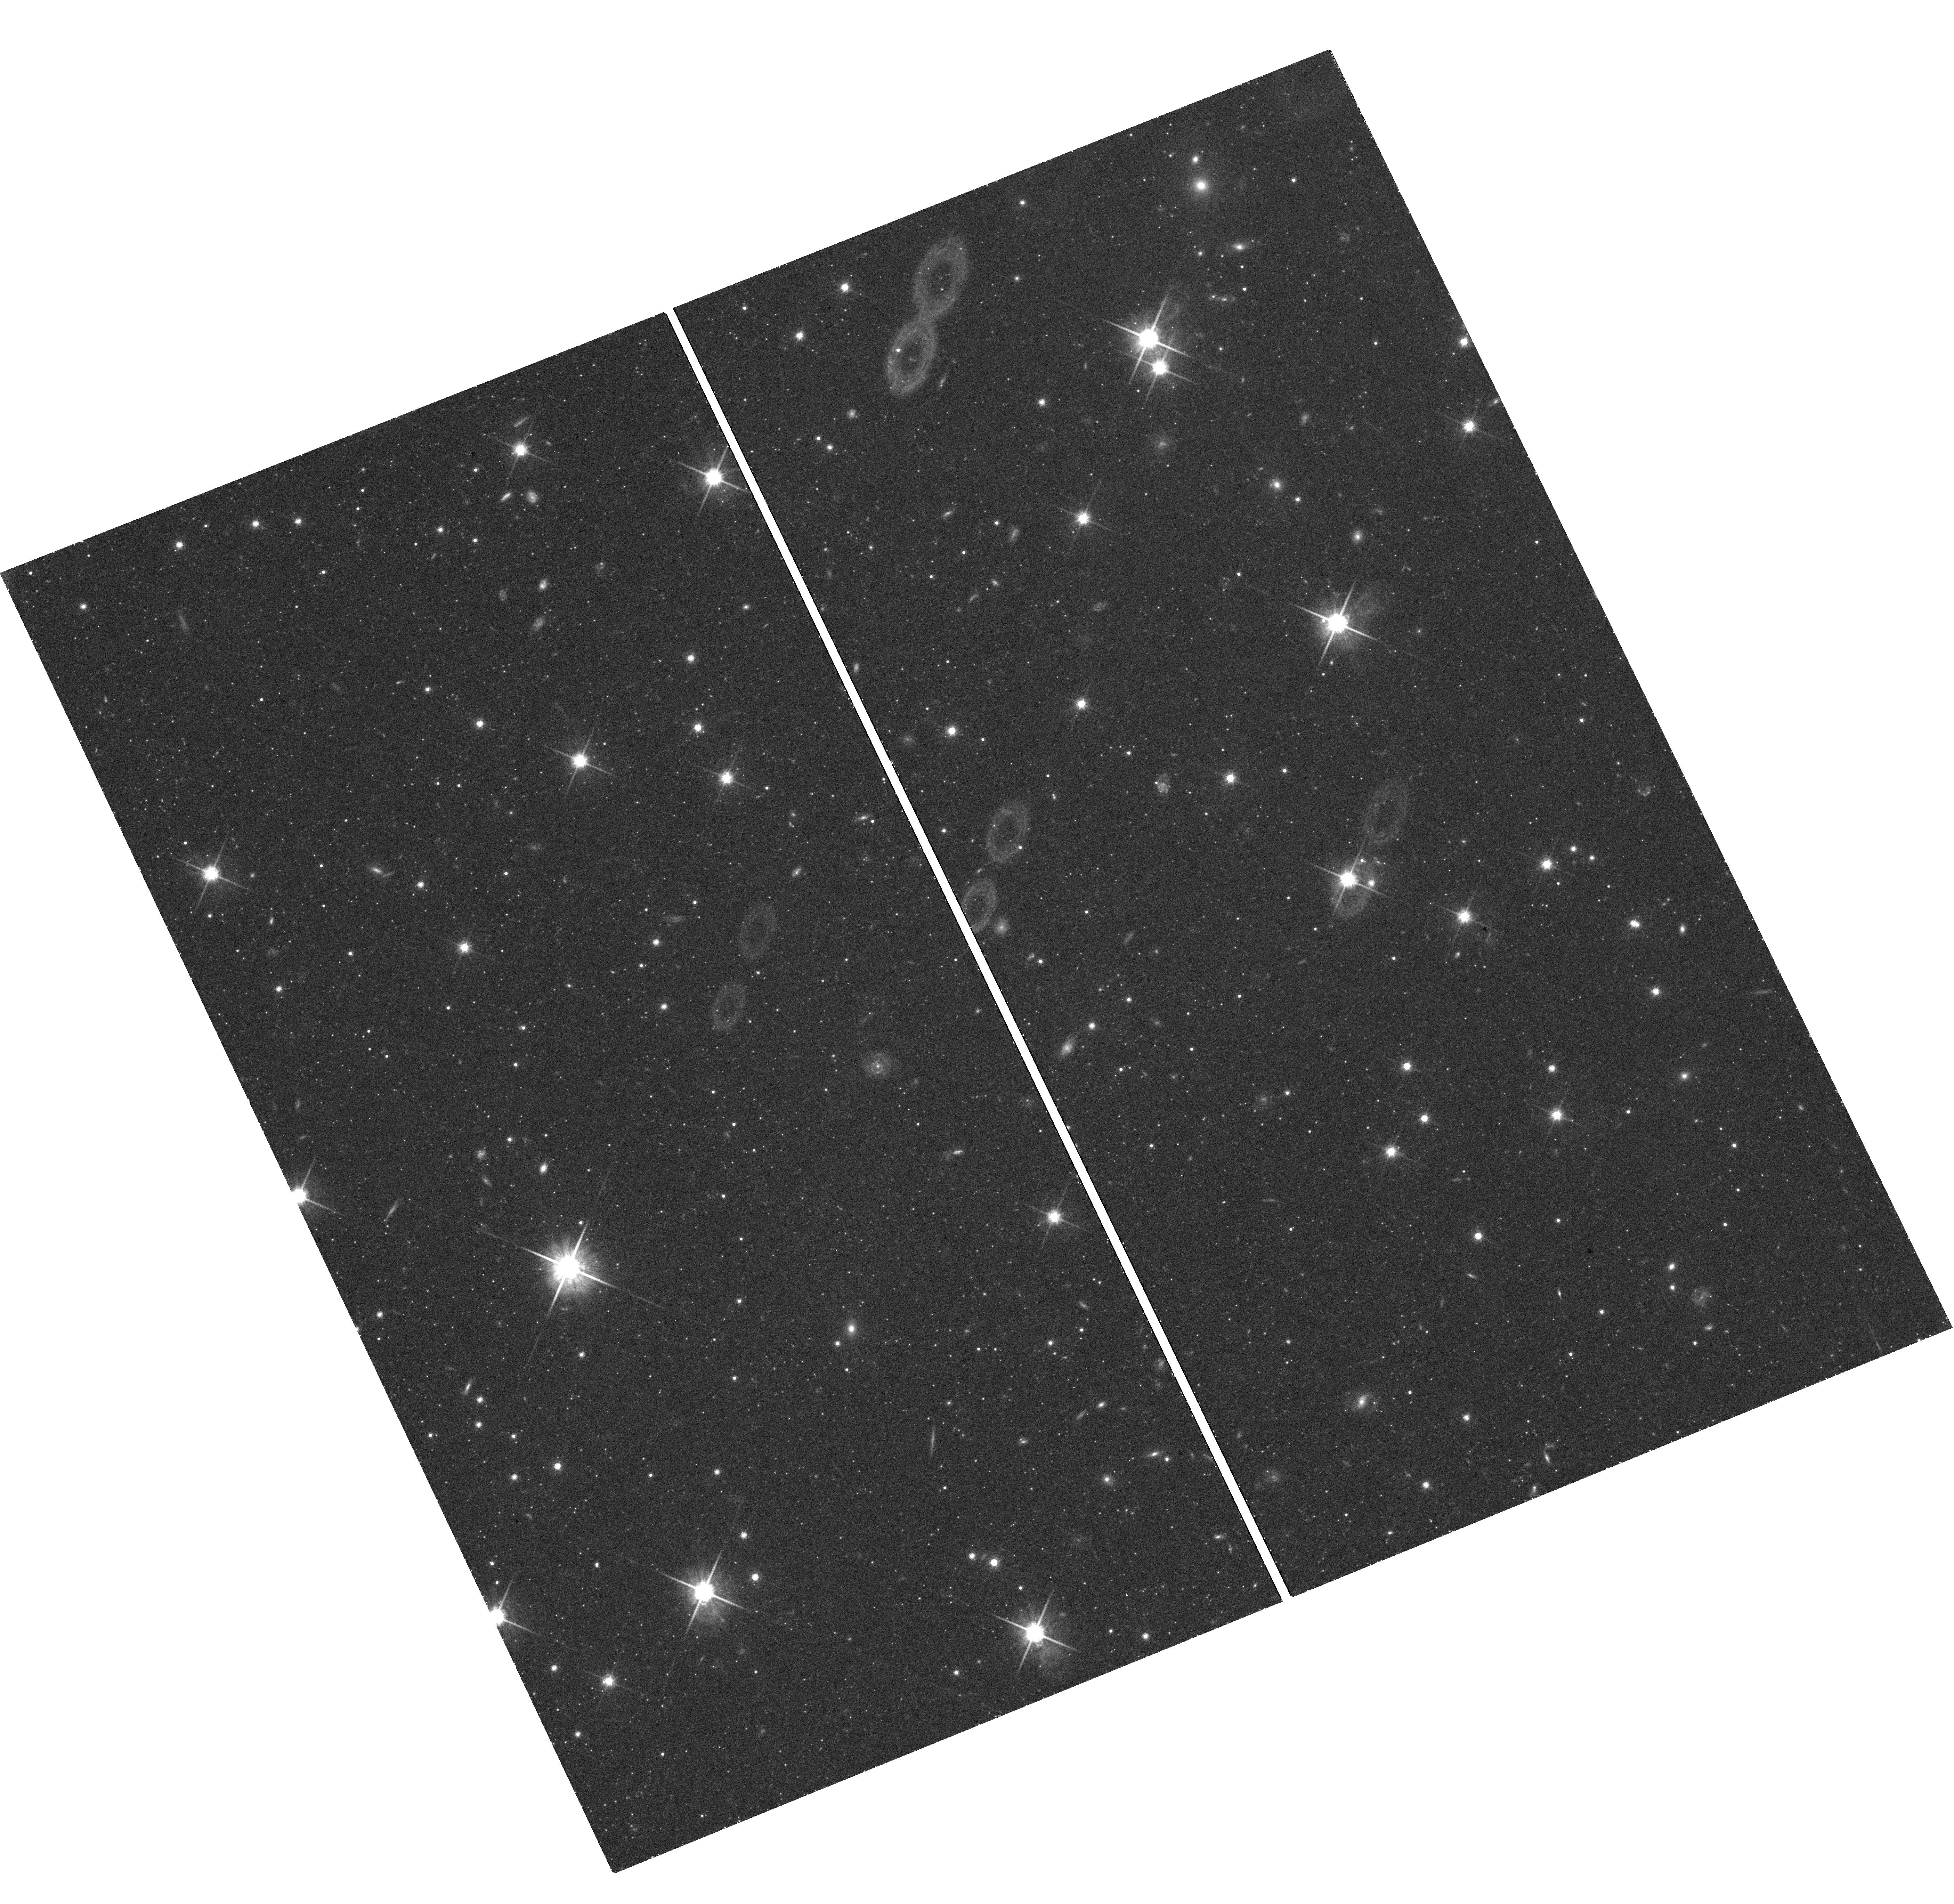
Target: NGC-5128-F8. Instrument: WFC3/UVIS. Filter: F814W. Exposure: 40 min. Observation ID: hst_12964_04_wfc3_uvis_f814w_ibyp04

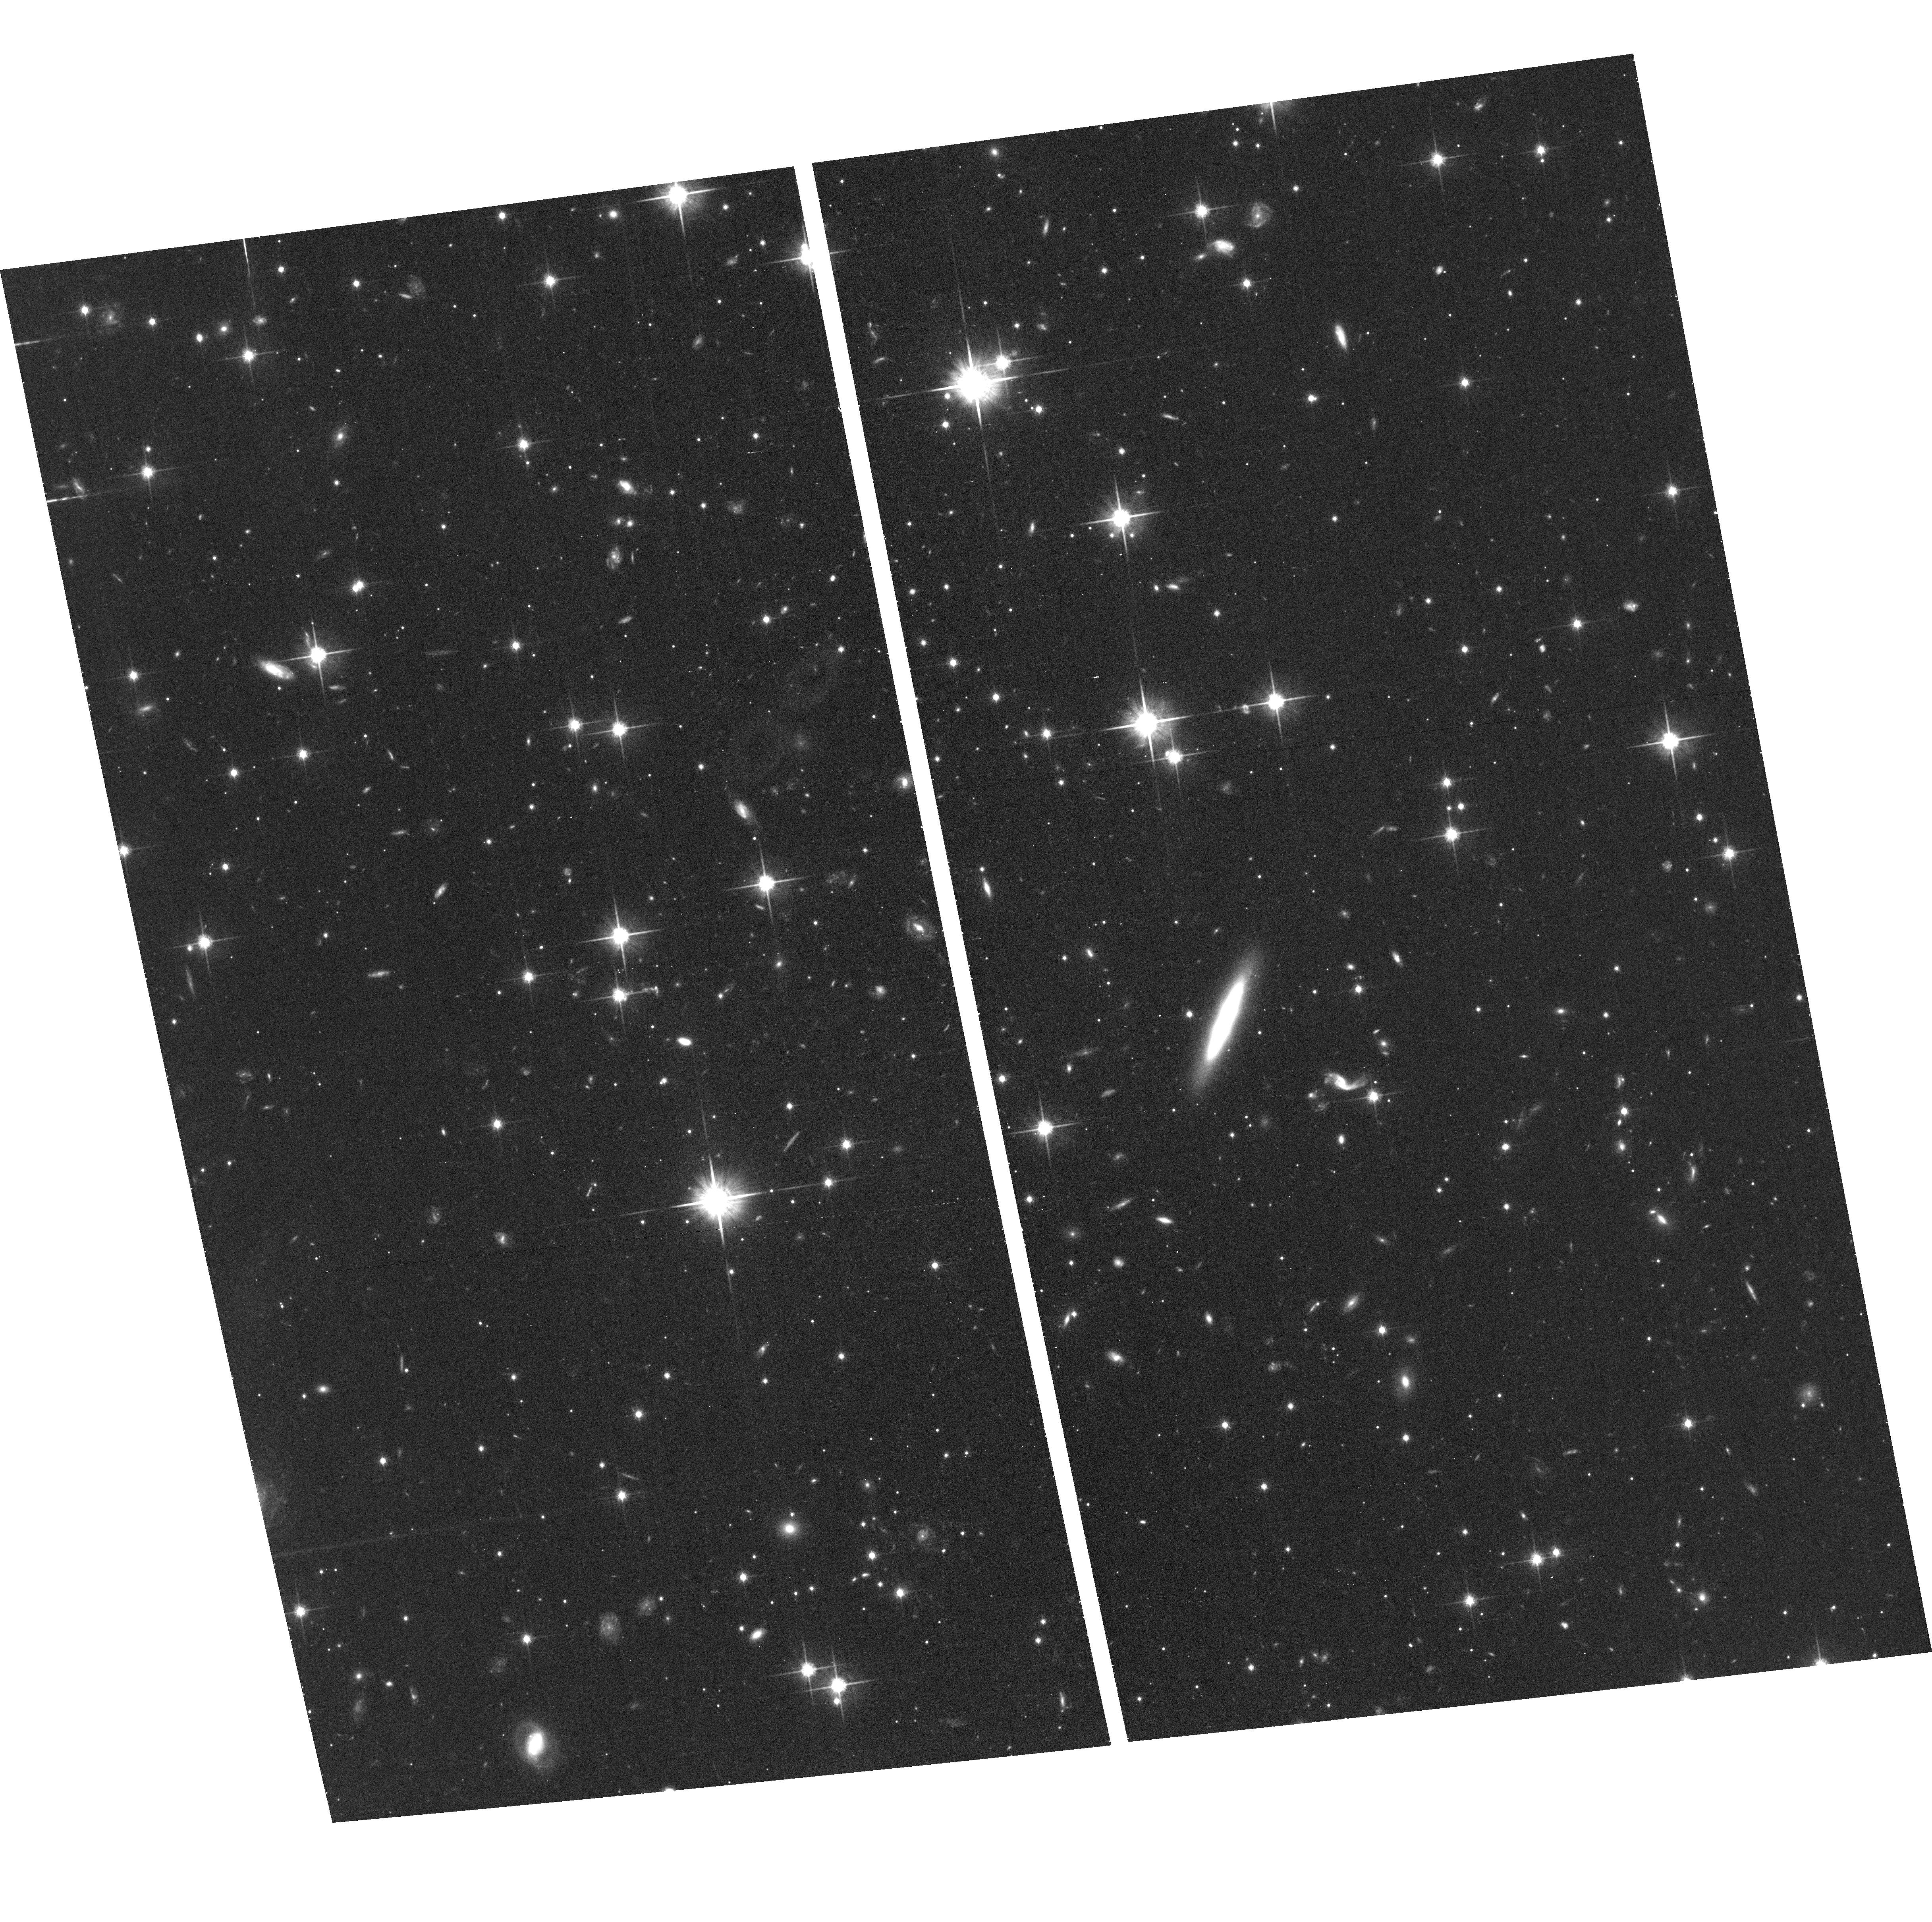
Target: NGC-5128-F7. Instrument: ACS/WFC. Filter: F814W. Exposure: 36 min. Observation ID: hst_12964_03_acs_wfc_f814w_jbyp03

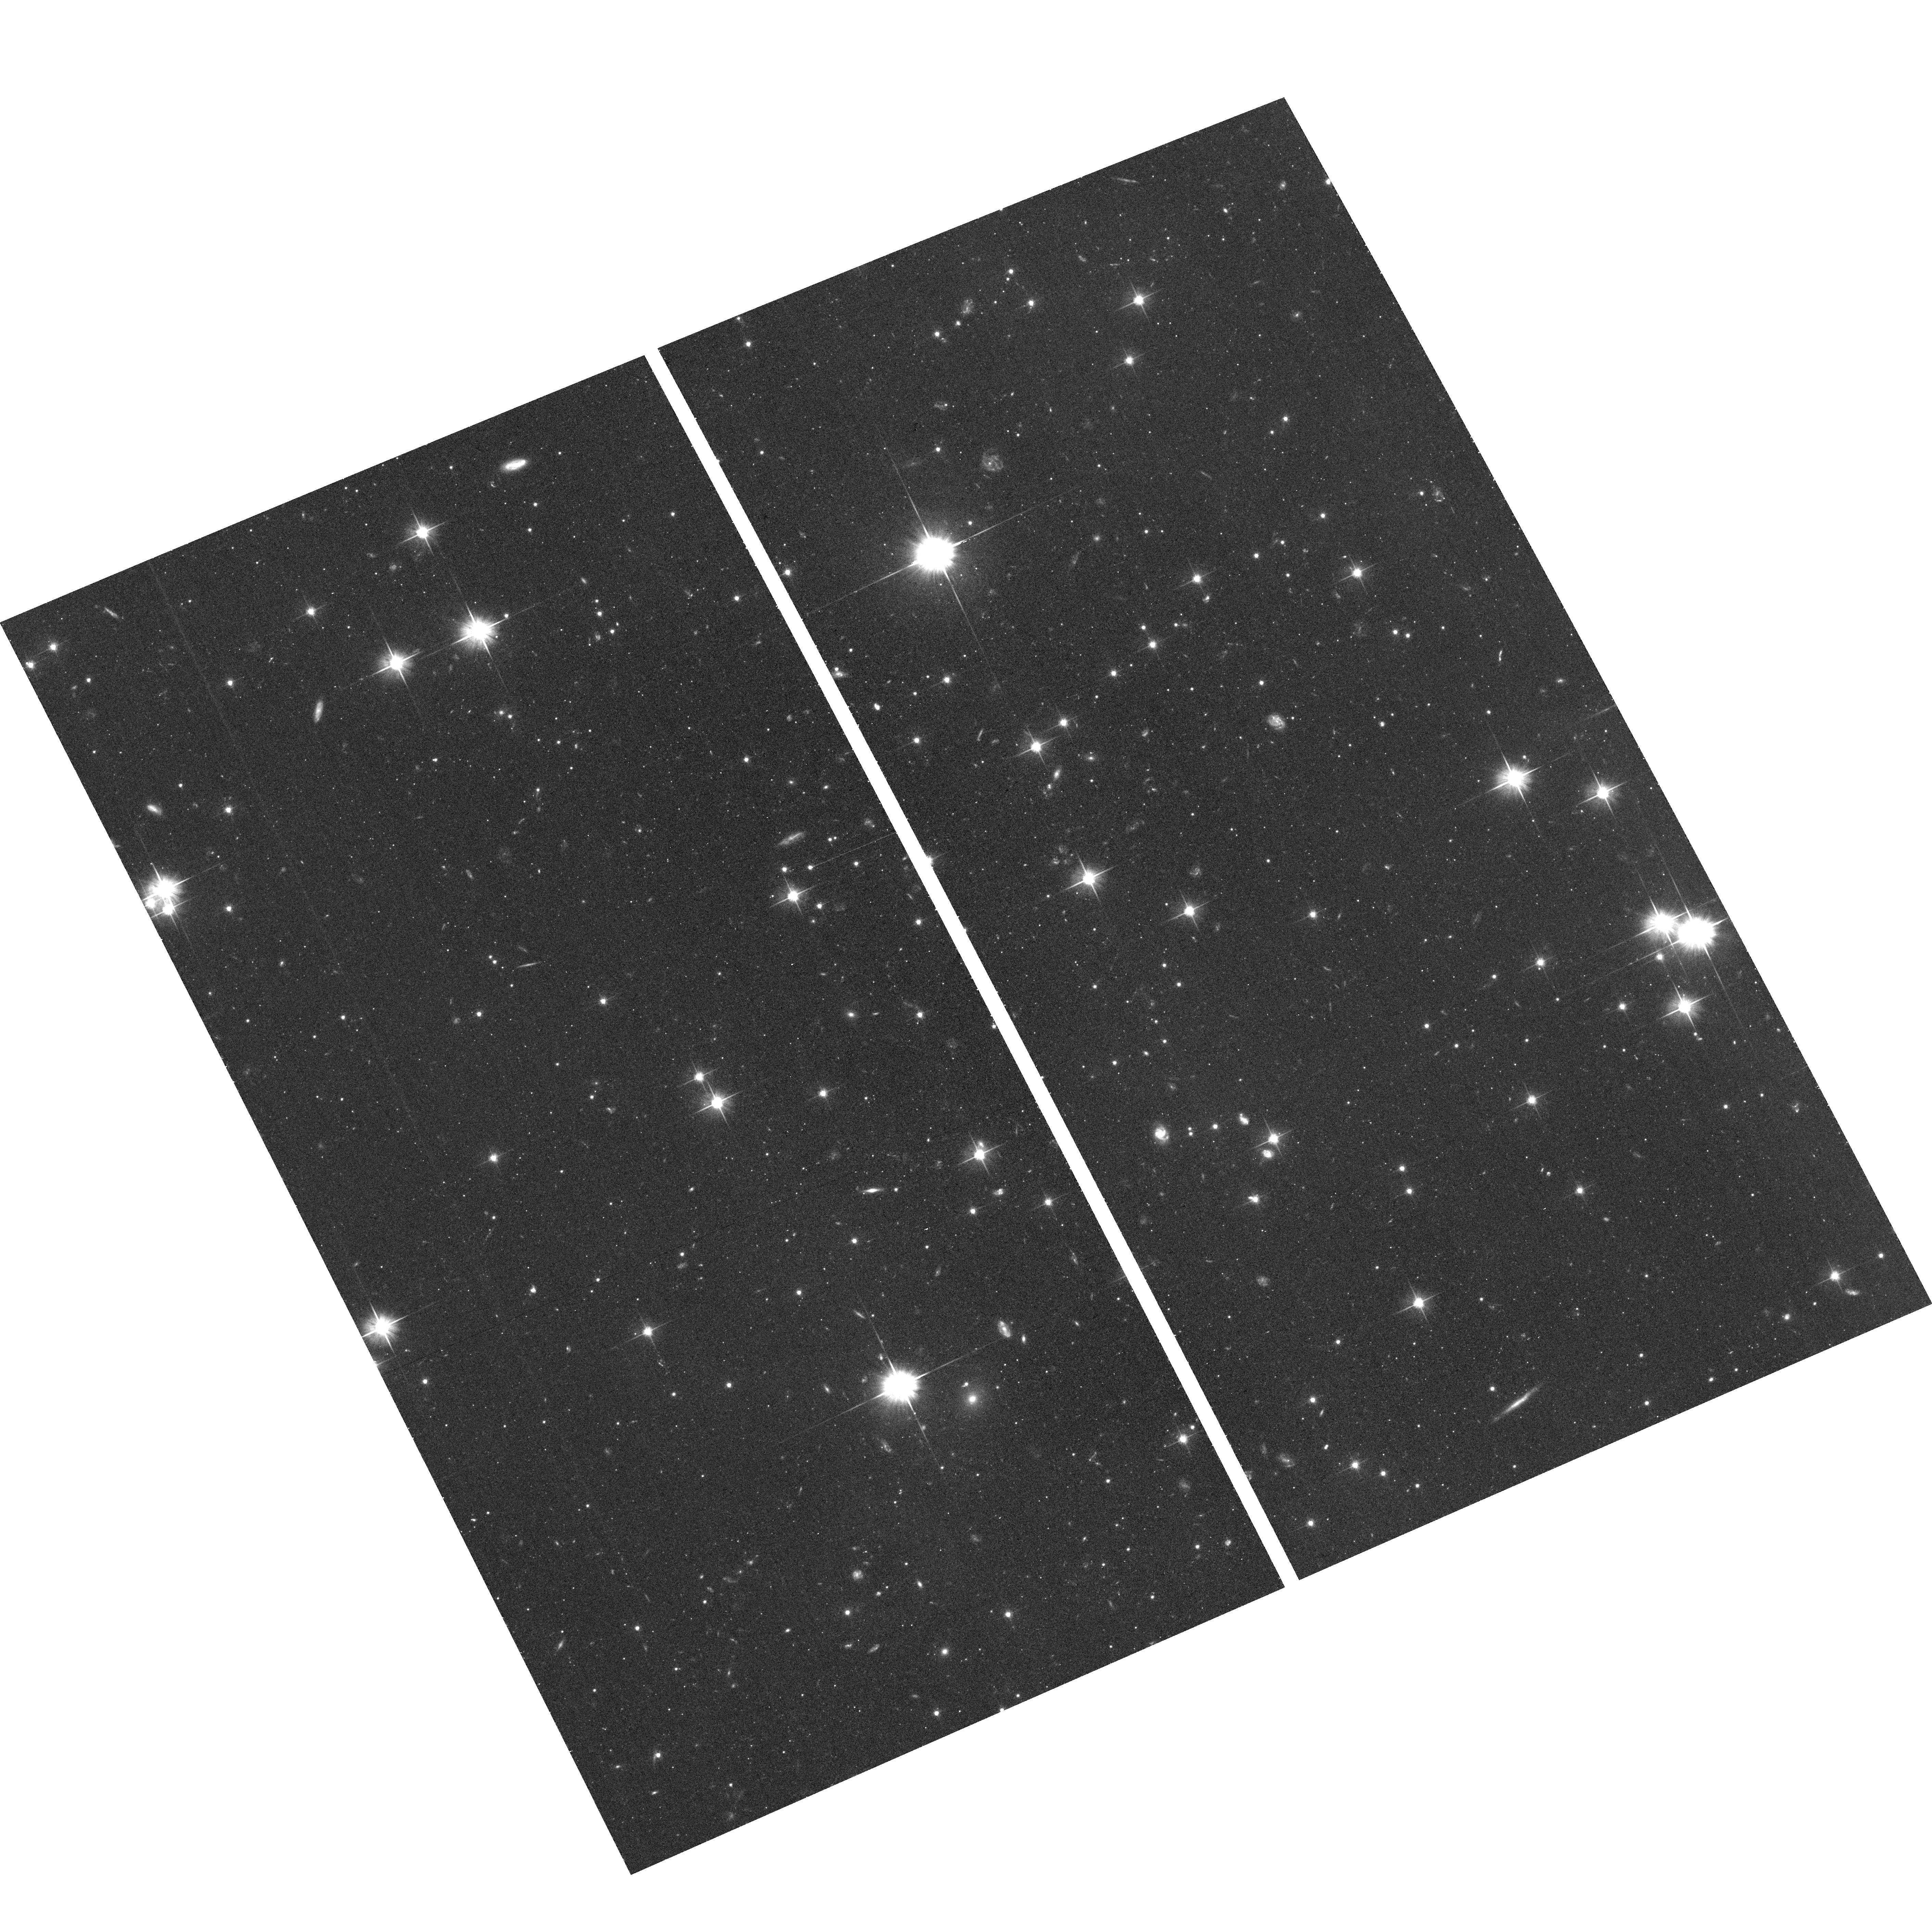
Target: NGC-5128-F6. Instrument: ACS/WFC. Filter: F606W. Exposure: 38 min. Observation ID: hst_12964_02_acs_wfc_f606w_jbyp02

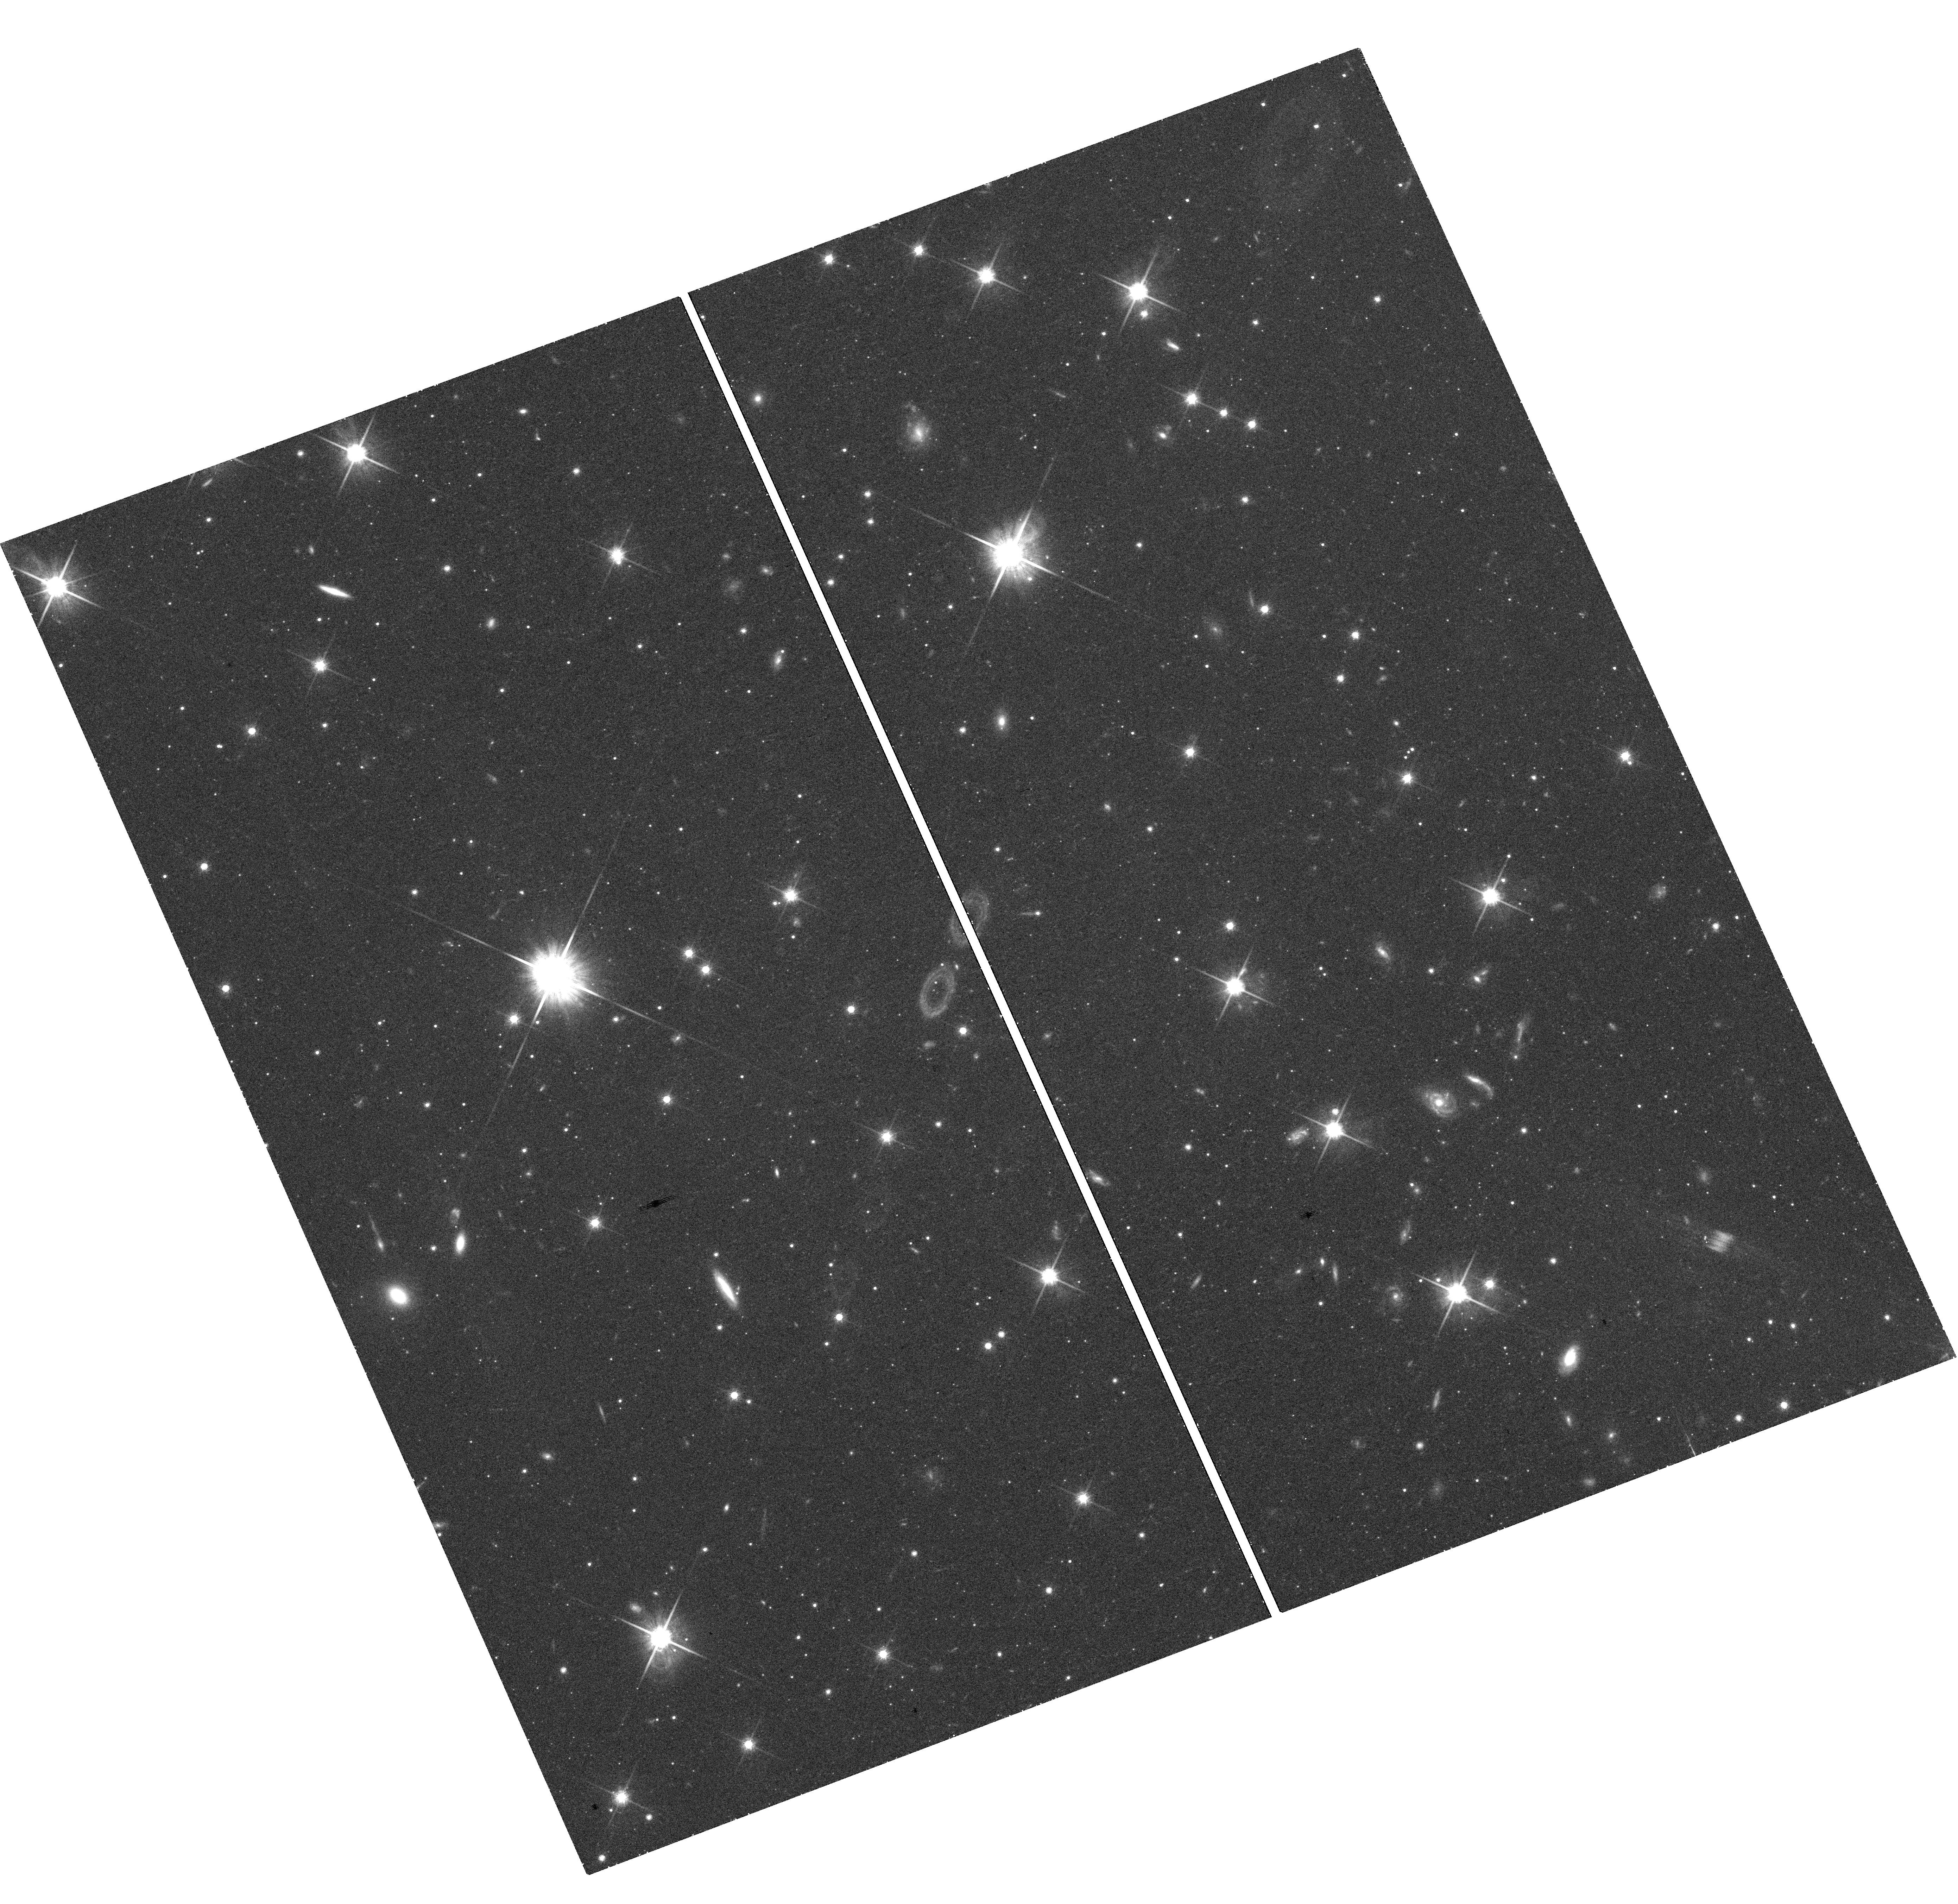
Target: NGC-5128-F5. Instrument: WFC3/UVIS. Filter: F814W. Exposure: 40 min. Observation ID: hst_12964_01_wfc3_uvis_f814w_ibyp01

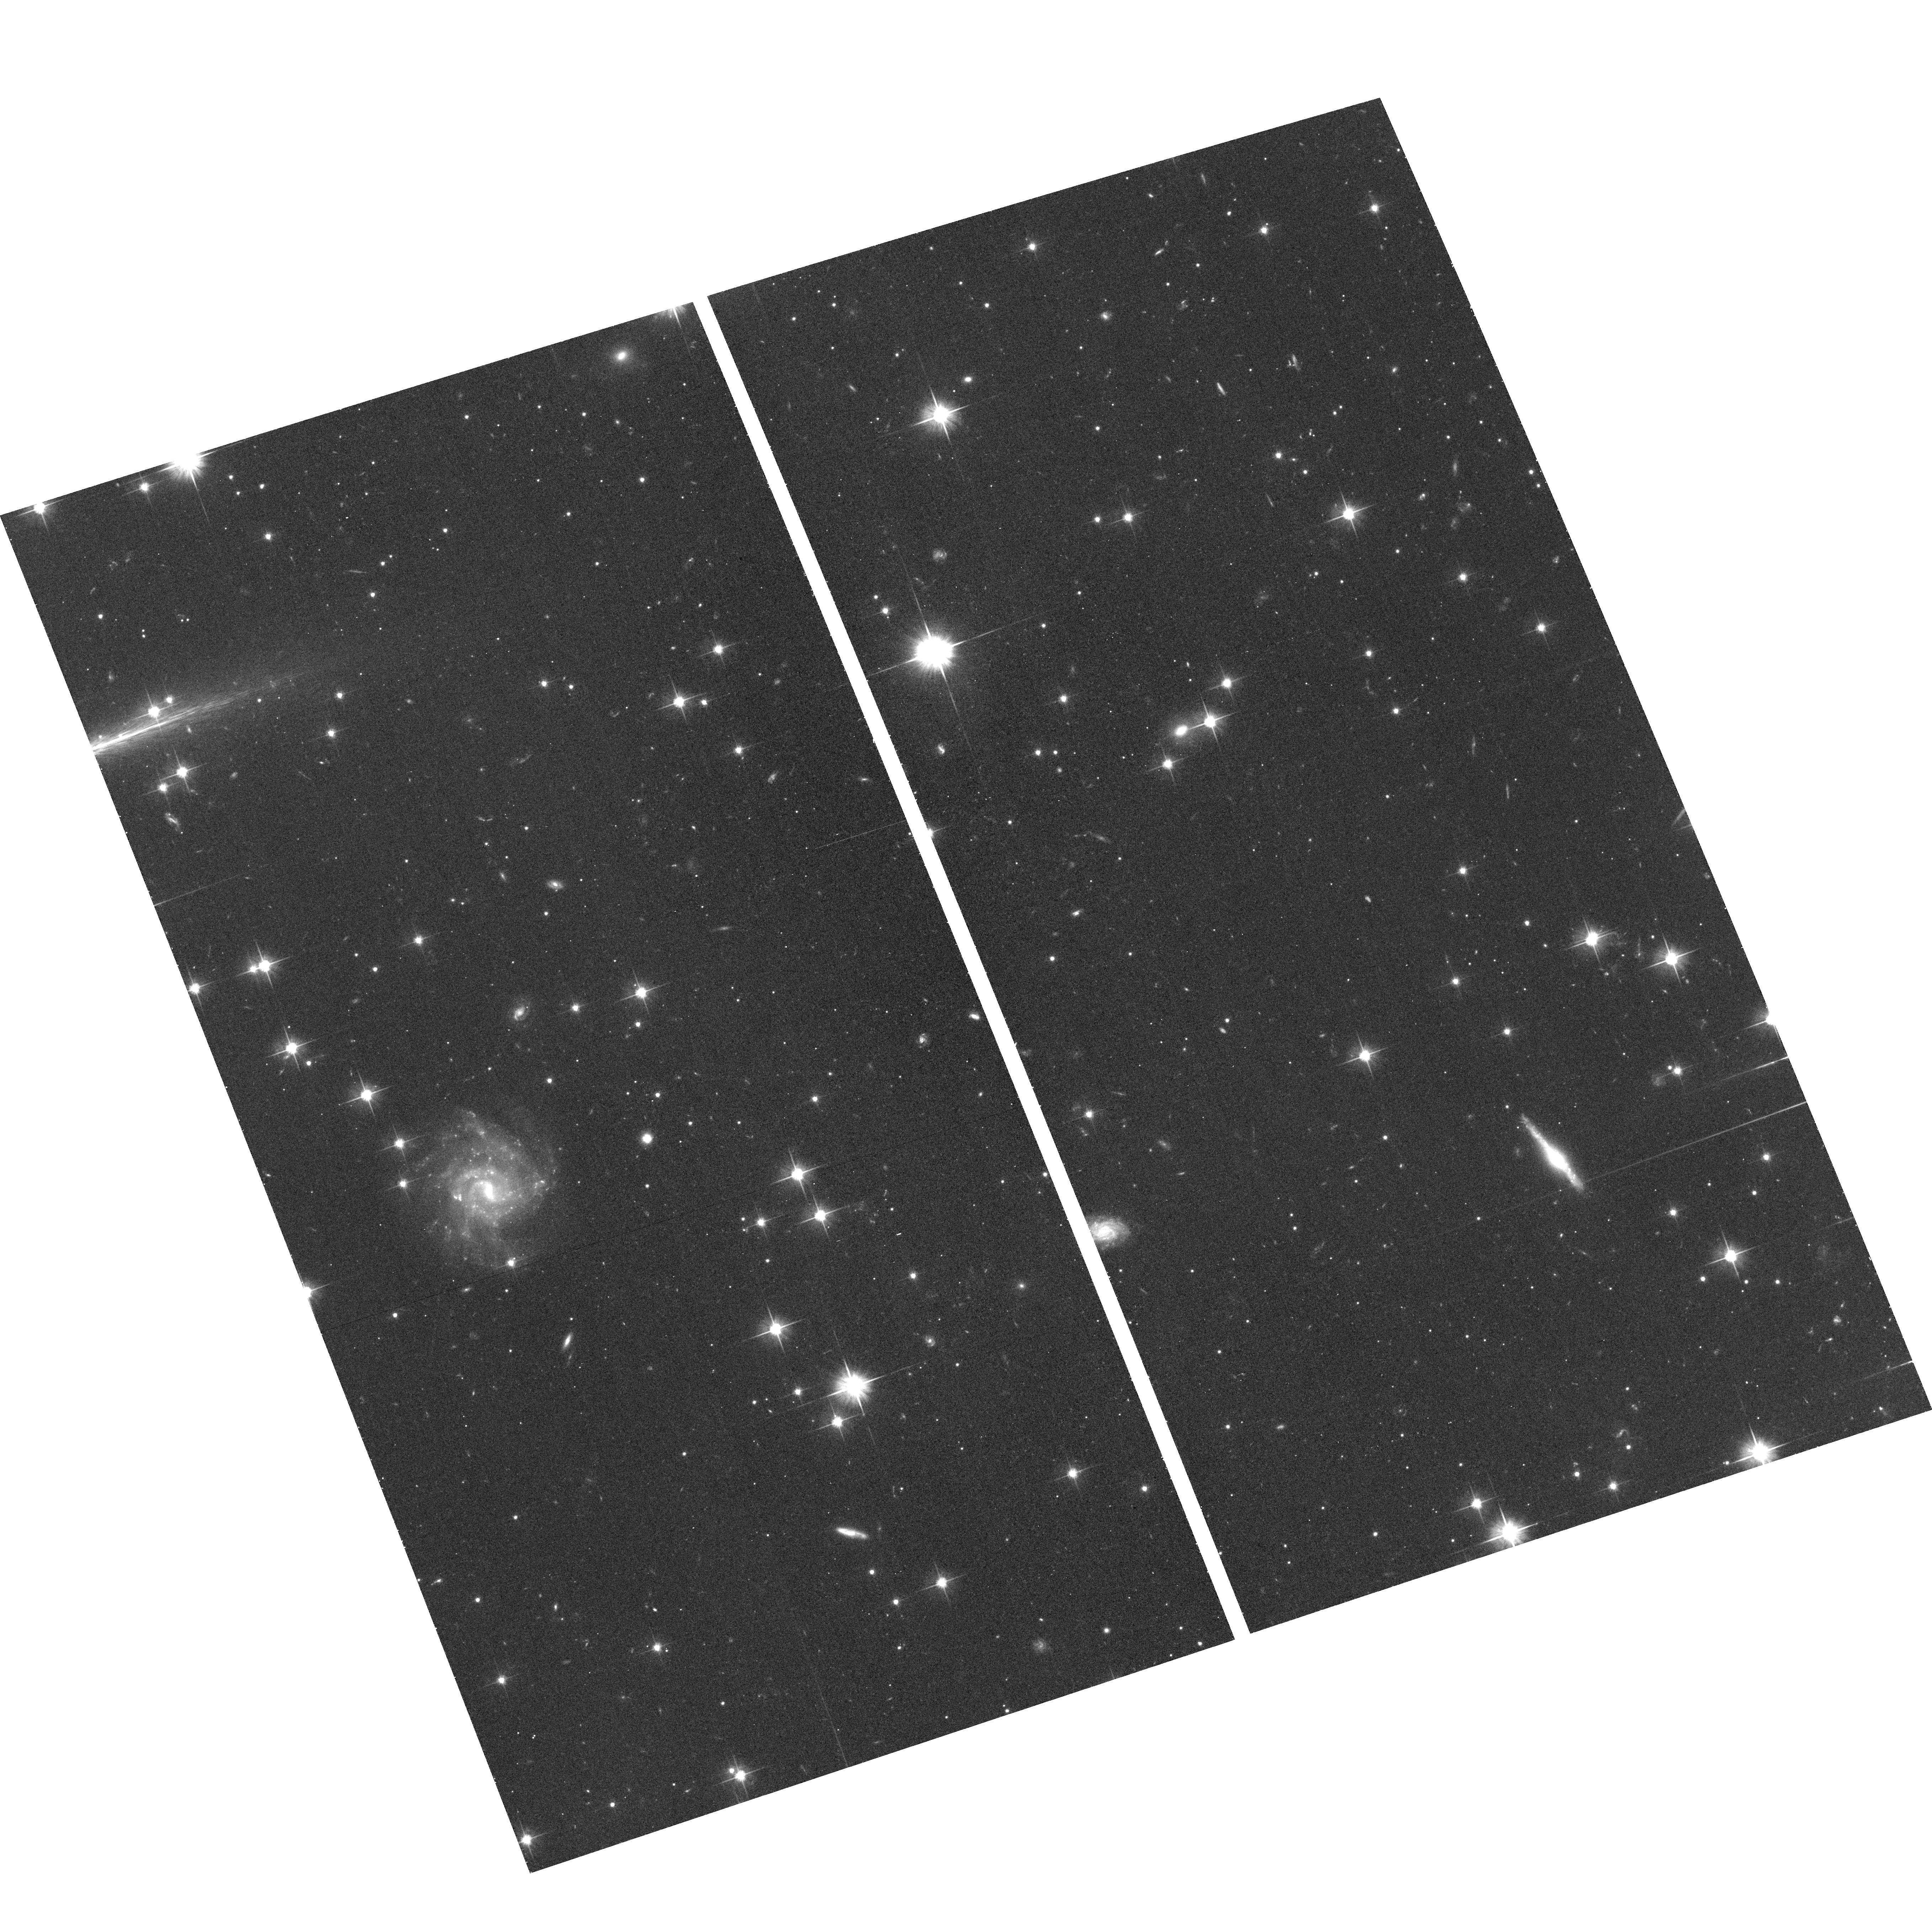
Target: NGC-5128-F9. Instrument: ACS/WFC. Filter: F606W. Exposure: 38 min. Observation ID: hst_12964_05_acs_wfc_f606w_jbyp05

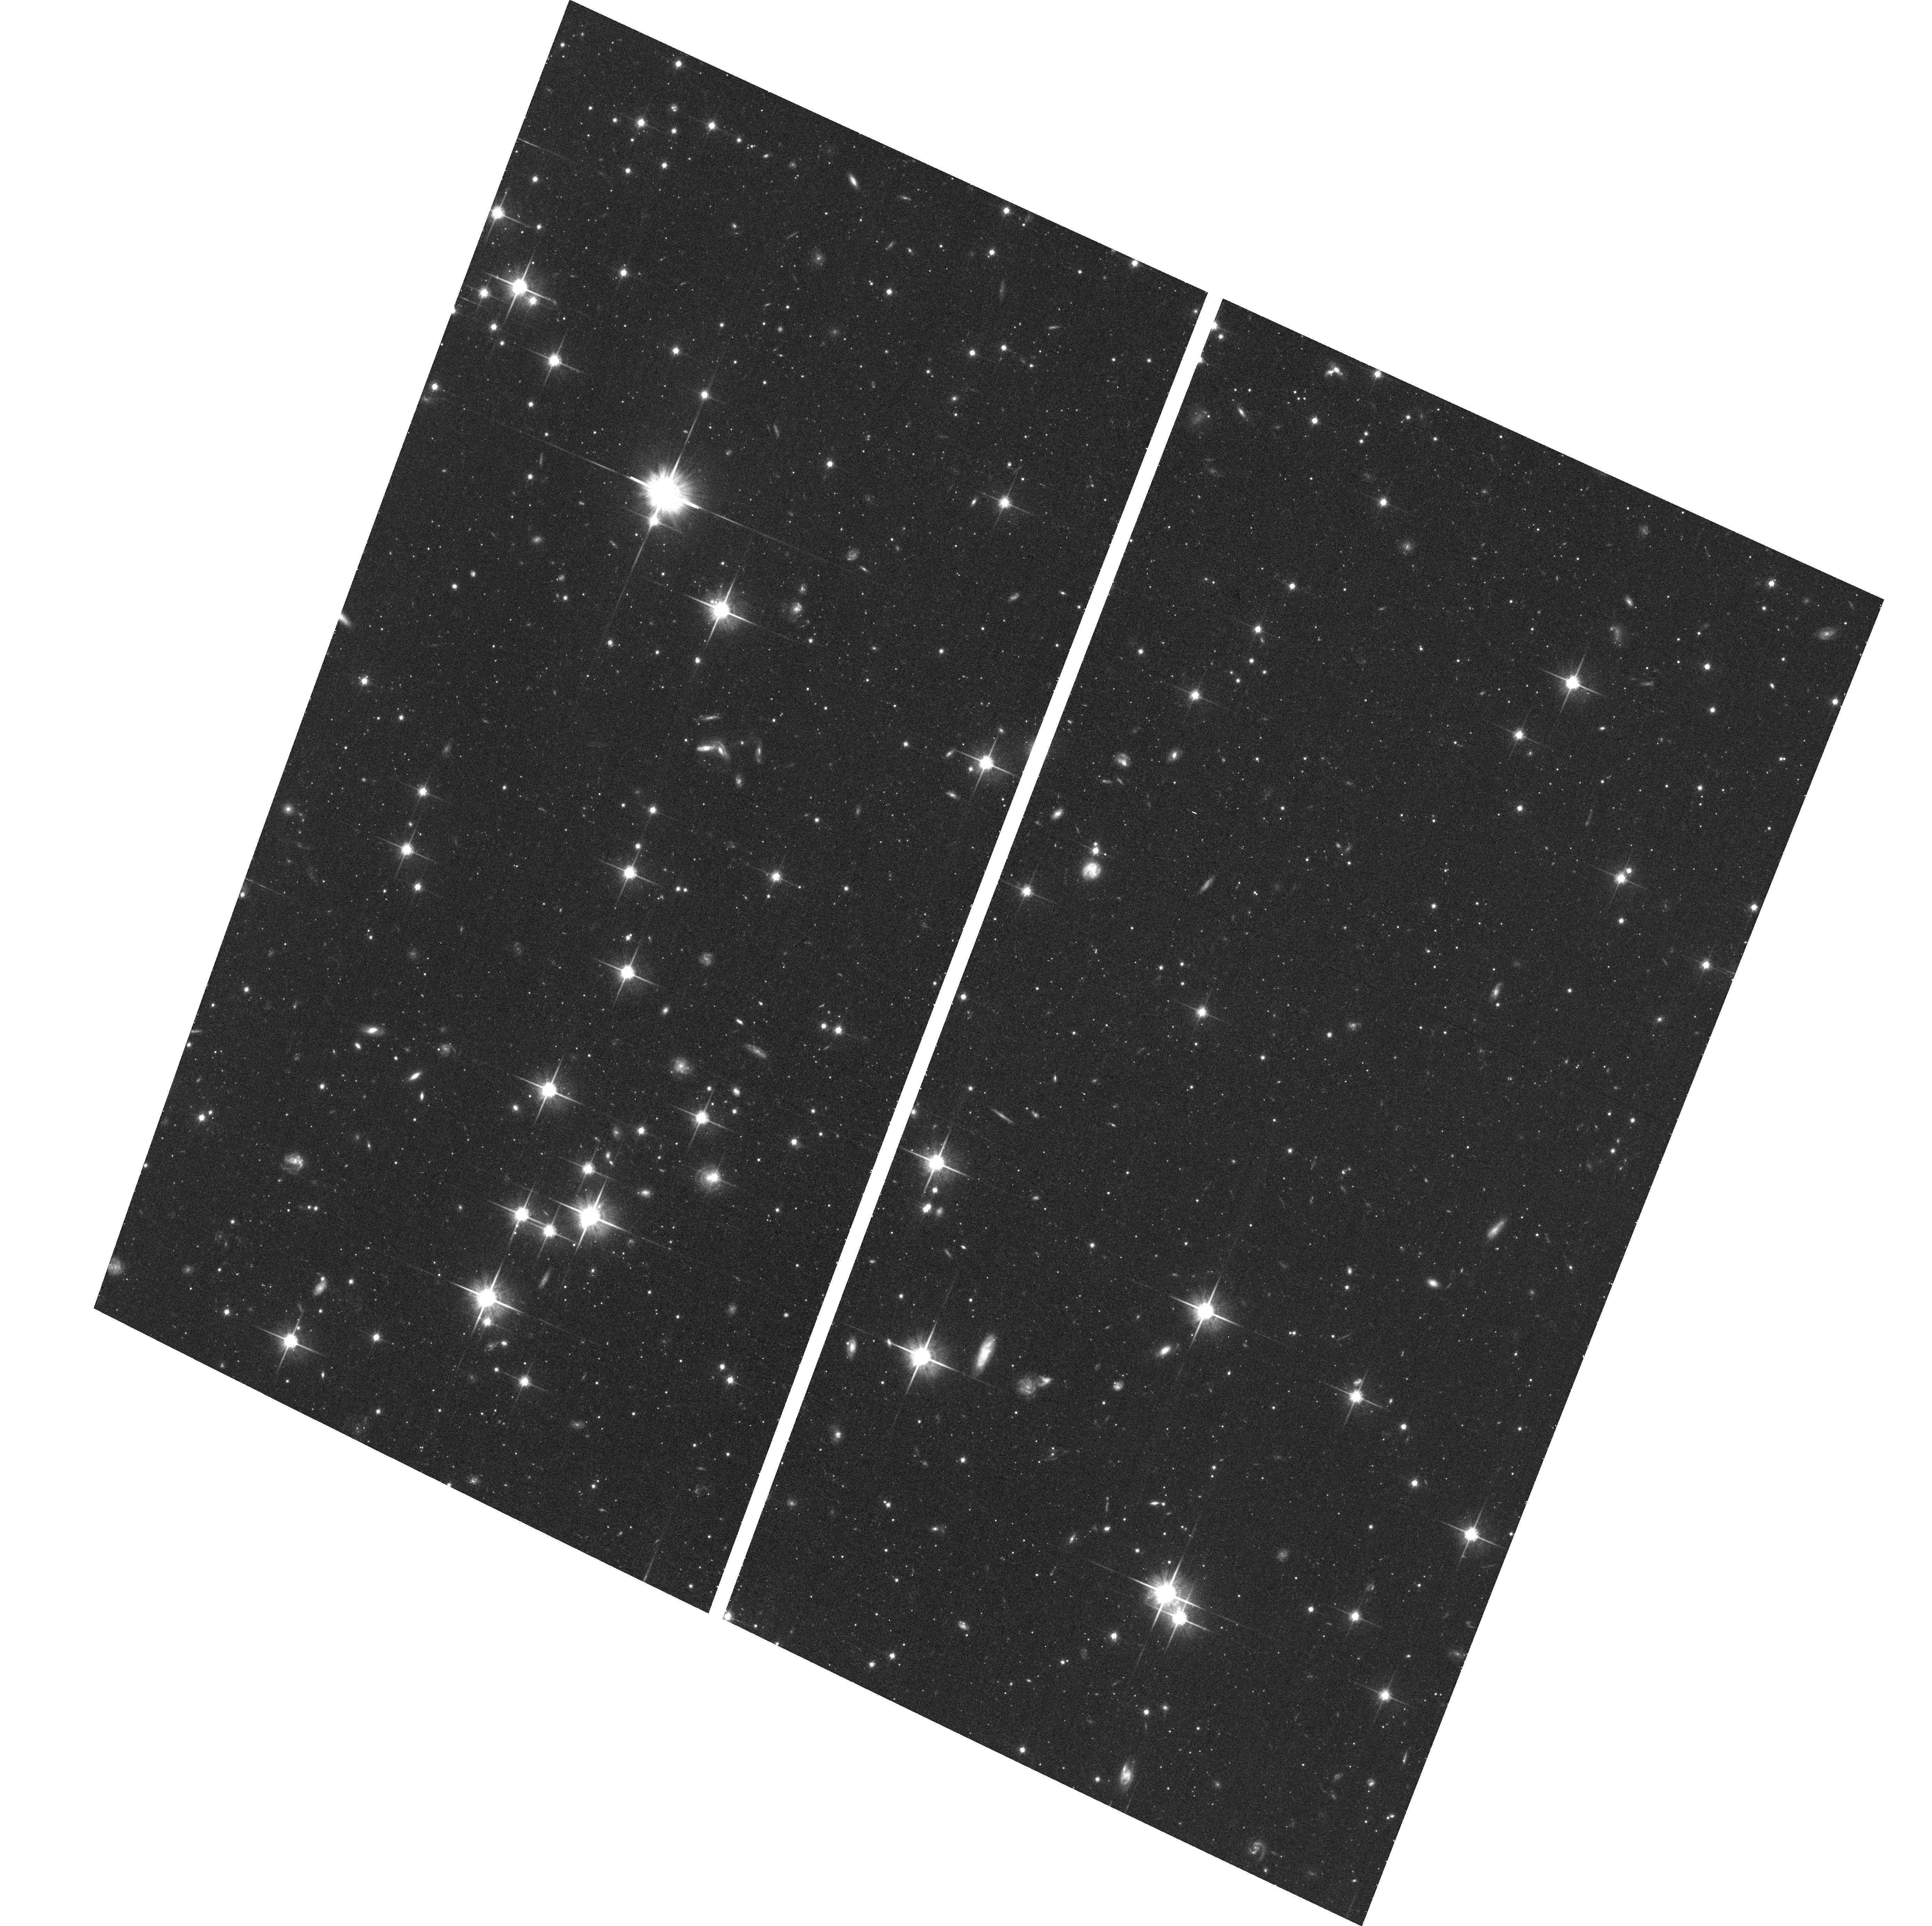
Target: NGC-5128-F8. Instrument: ACS/WFC. Filter: F814W. Exposure: 36 min. Observation ID: hst_12964_04_acs_wfc_f814w_jbyp04

Probing the outermost halo in a giant galaxy: is it metal-poor and where does it end? (PI: Rejkuba, Marina)

Centaurus A (NGC 5128), the nearest gE/S0 galaxy is taking up an increasingly important role in stellar population and galaxy evolution studies with the potential to rival the Local Group members. From our previous HST-based studies of its red-giant population, we know that ~80% of its halo stars are old (11-13 Gyr), and relatively metal-rich ([Fe/H] ~ -0.5). In contrast, new measurements of the outer-halo of NGC 3379 (Leo group), and of M31 revealed the classically metal-poor component (as the Milky Way halo) at radii beyond R~10 R(eff) where the metal-rich stars disappear. This extremely extended "outermost halo" -- which has long been suspected to exist in giant galaxies but has been hard to isolate -- may be the evolutionary relic of the first stars formed in the extended dark-matter potential well of the galaxy at its earliest stages. This triggers the question whether such an extended halo also exists around NGC 5128 and what is its composition? We propose to use WFC3 and ACS in parallel to probe the NGC 5128 halo to its outermost detectable limits beyond 15 effective radii, in search for its oldest, most metal-poor stars. Combined with our earlier HST work, which has sampled the metallicity distribution function (MDF) from 10 to 38 kpc (1.5-7 Reff), we will obtain a complete MDF profile extending from the outer bulge to the farthest limits of the halo. This study will be the first for any gE galaxy, and it will add entirely new constraints to understanding its formation history. We will be able to assess the relative importance of halo stars produced by protogalactic dwarfs at the beginning of hierarchical merging vs. late accretion from dwarf satellites.